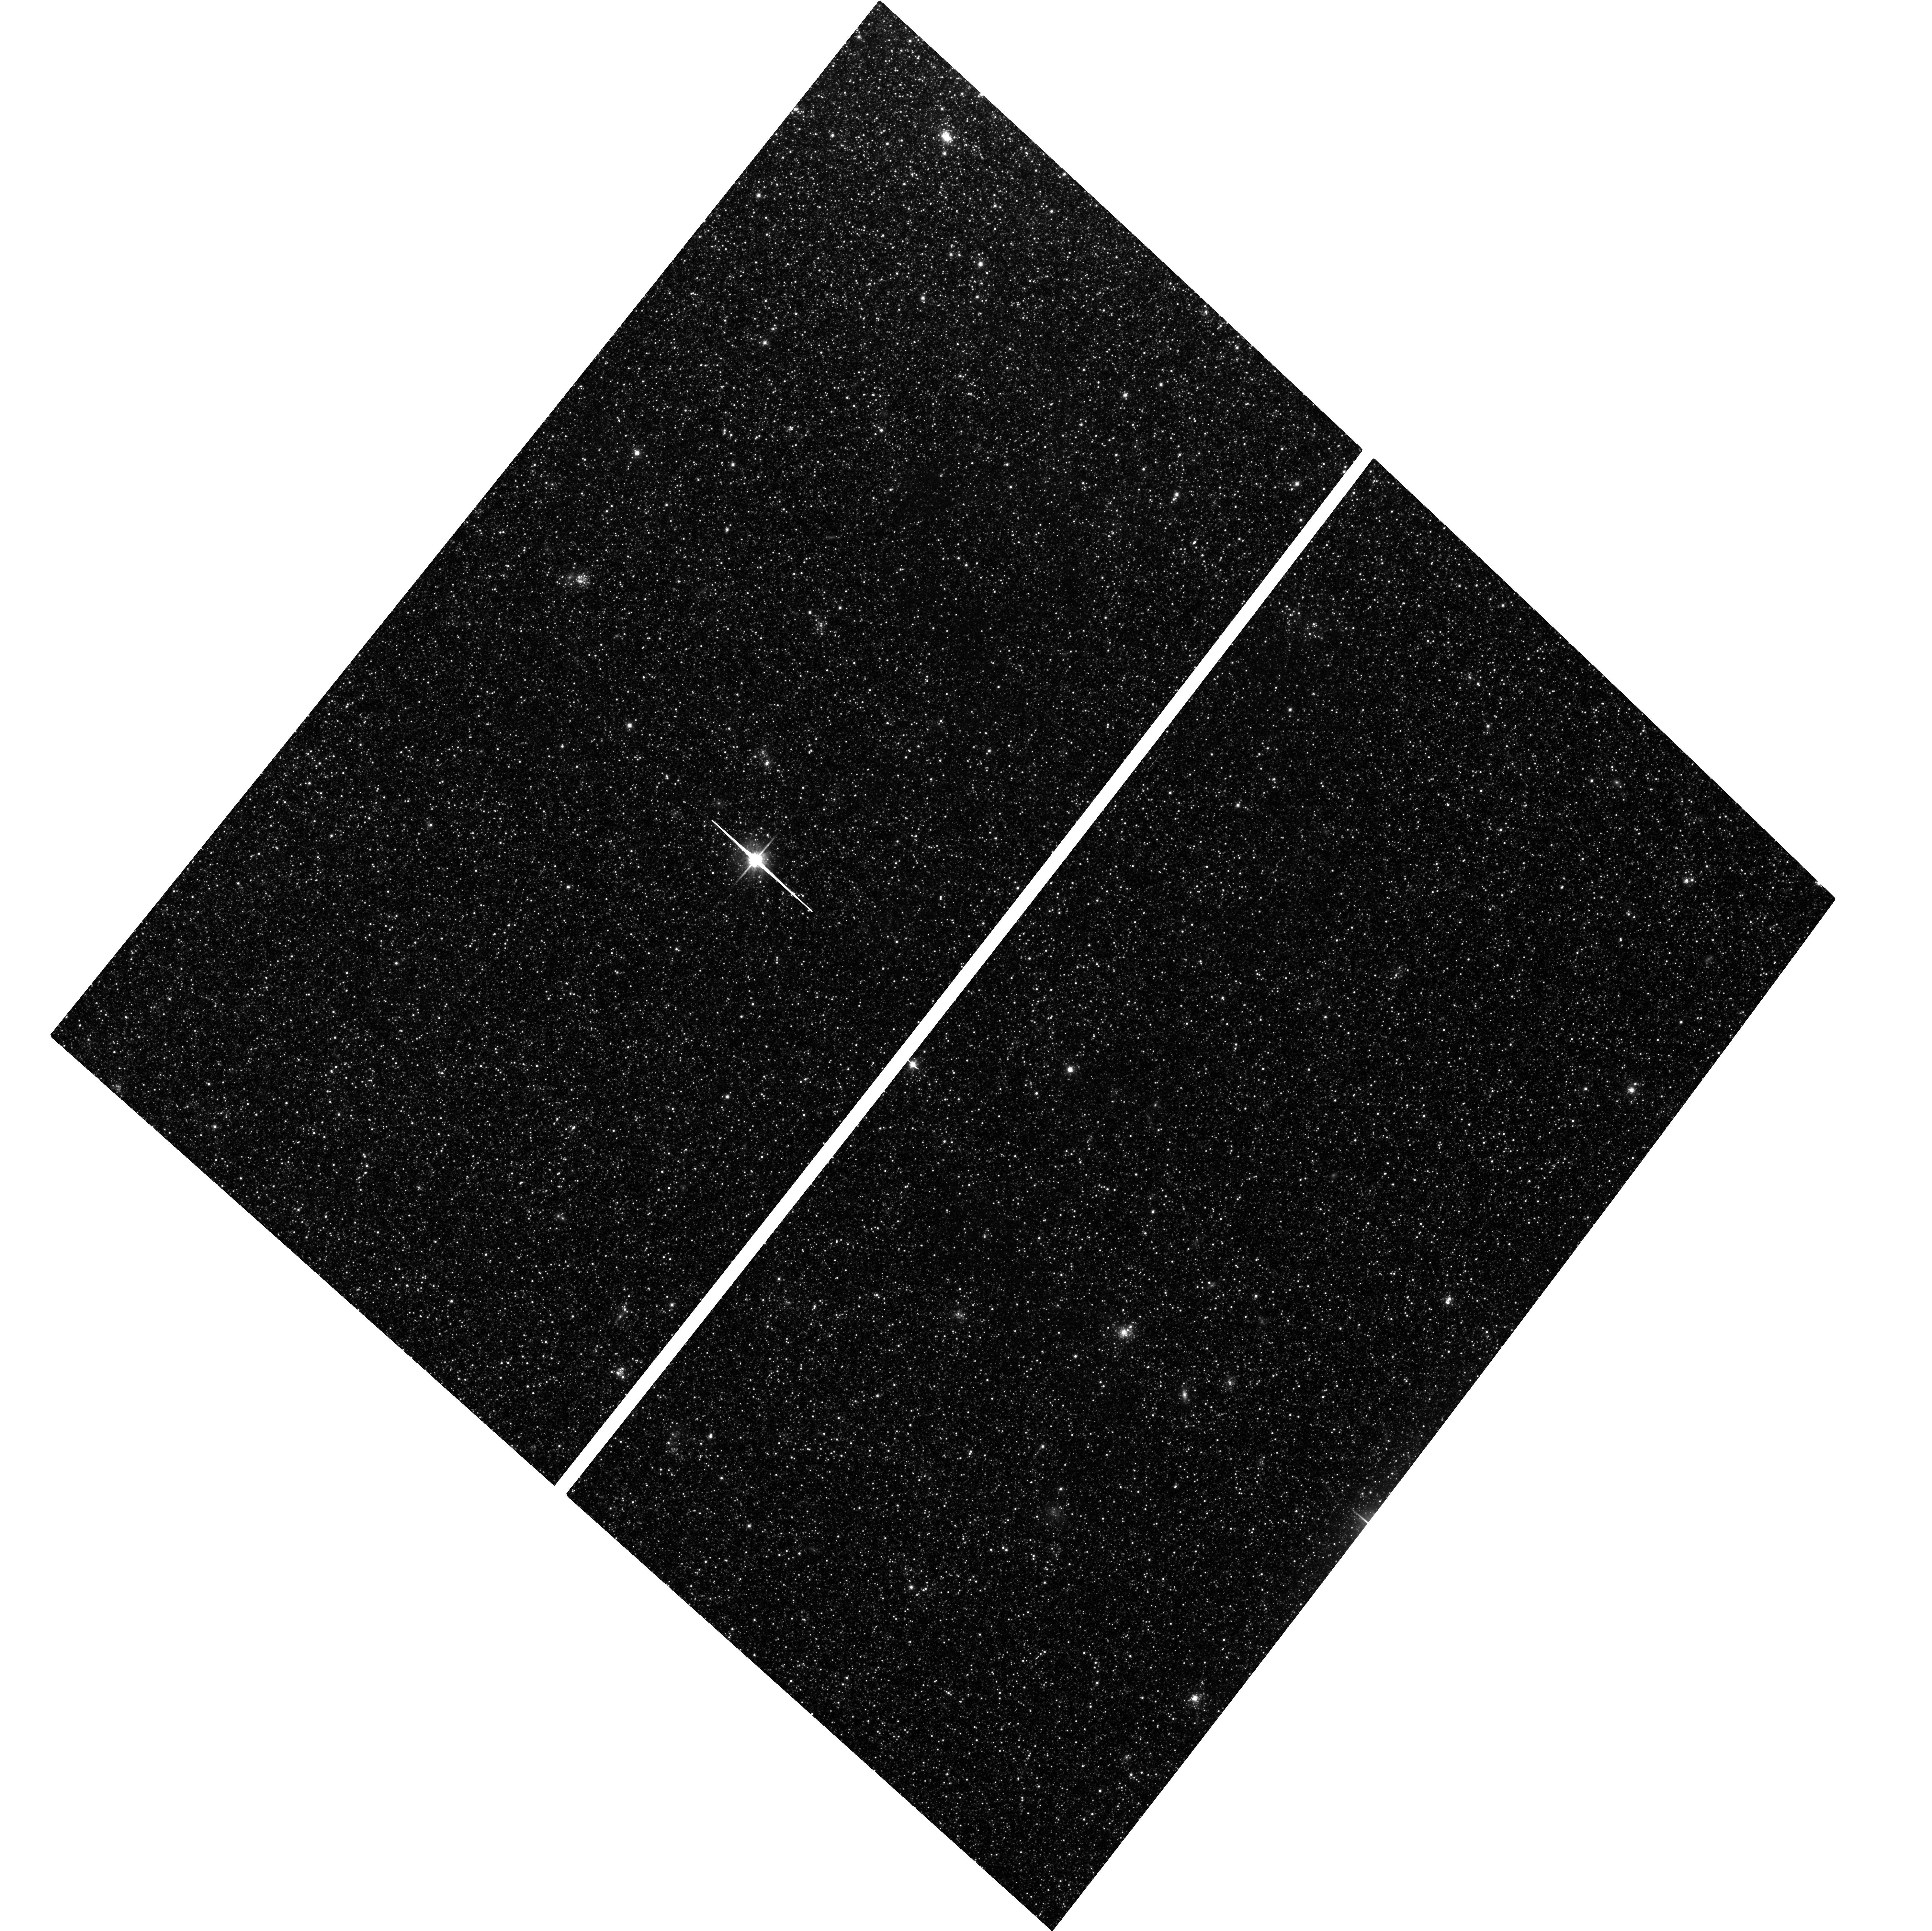
Target: M33-DISK2
Instrument: ACS/WFC
Filter: F814W
Exposure: 2.1 h
Observation ID: hst_16274_01_acs_wfc_f814w_je9t01

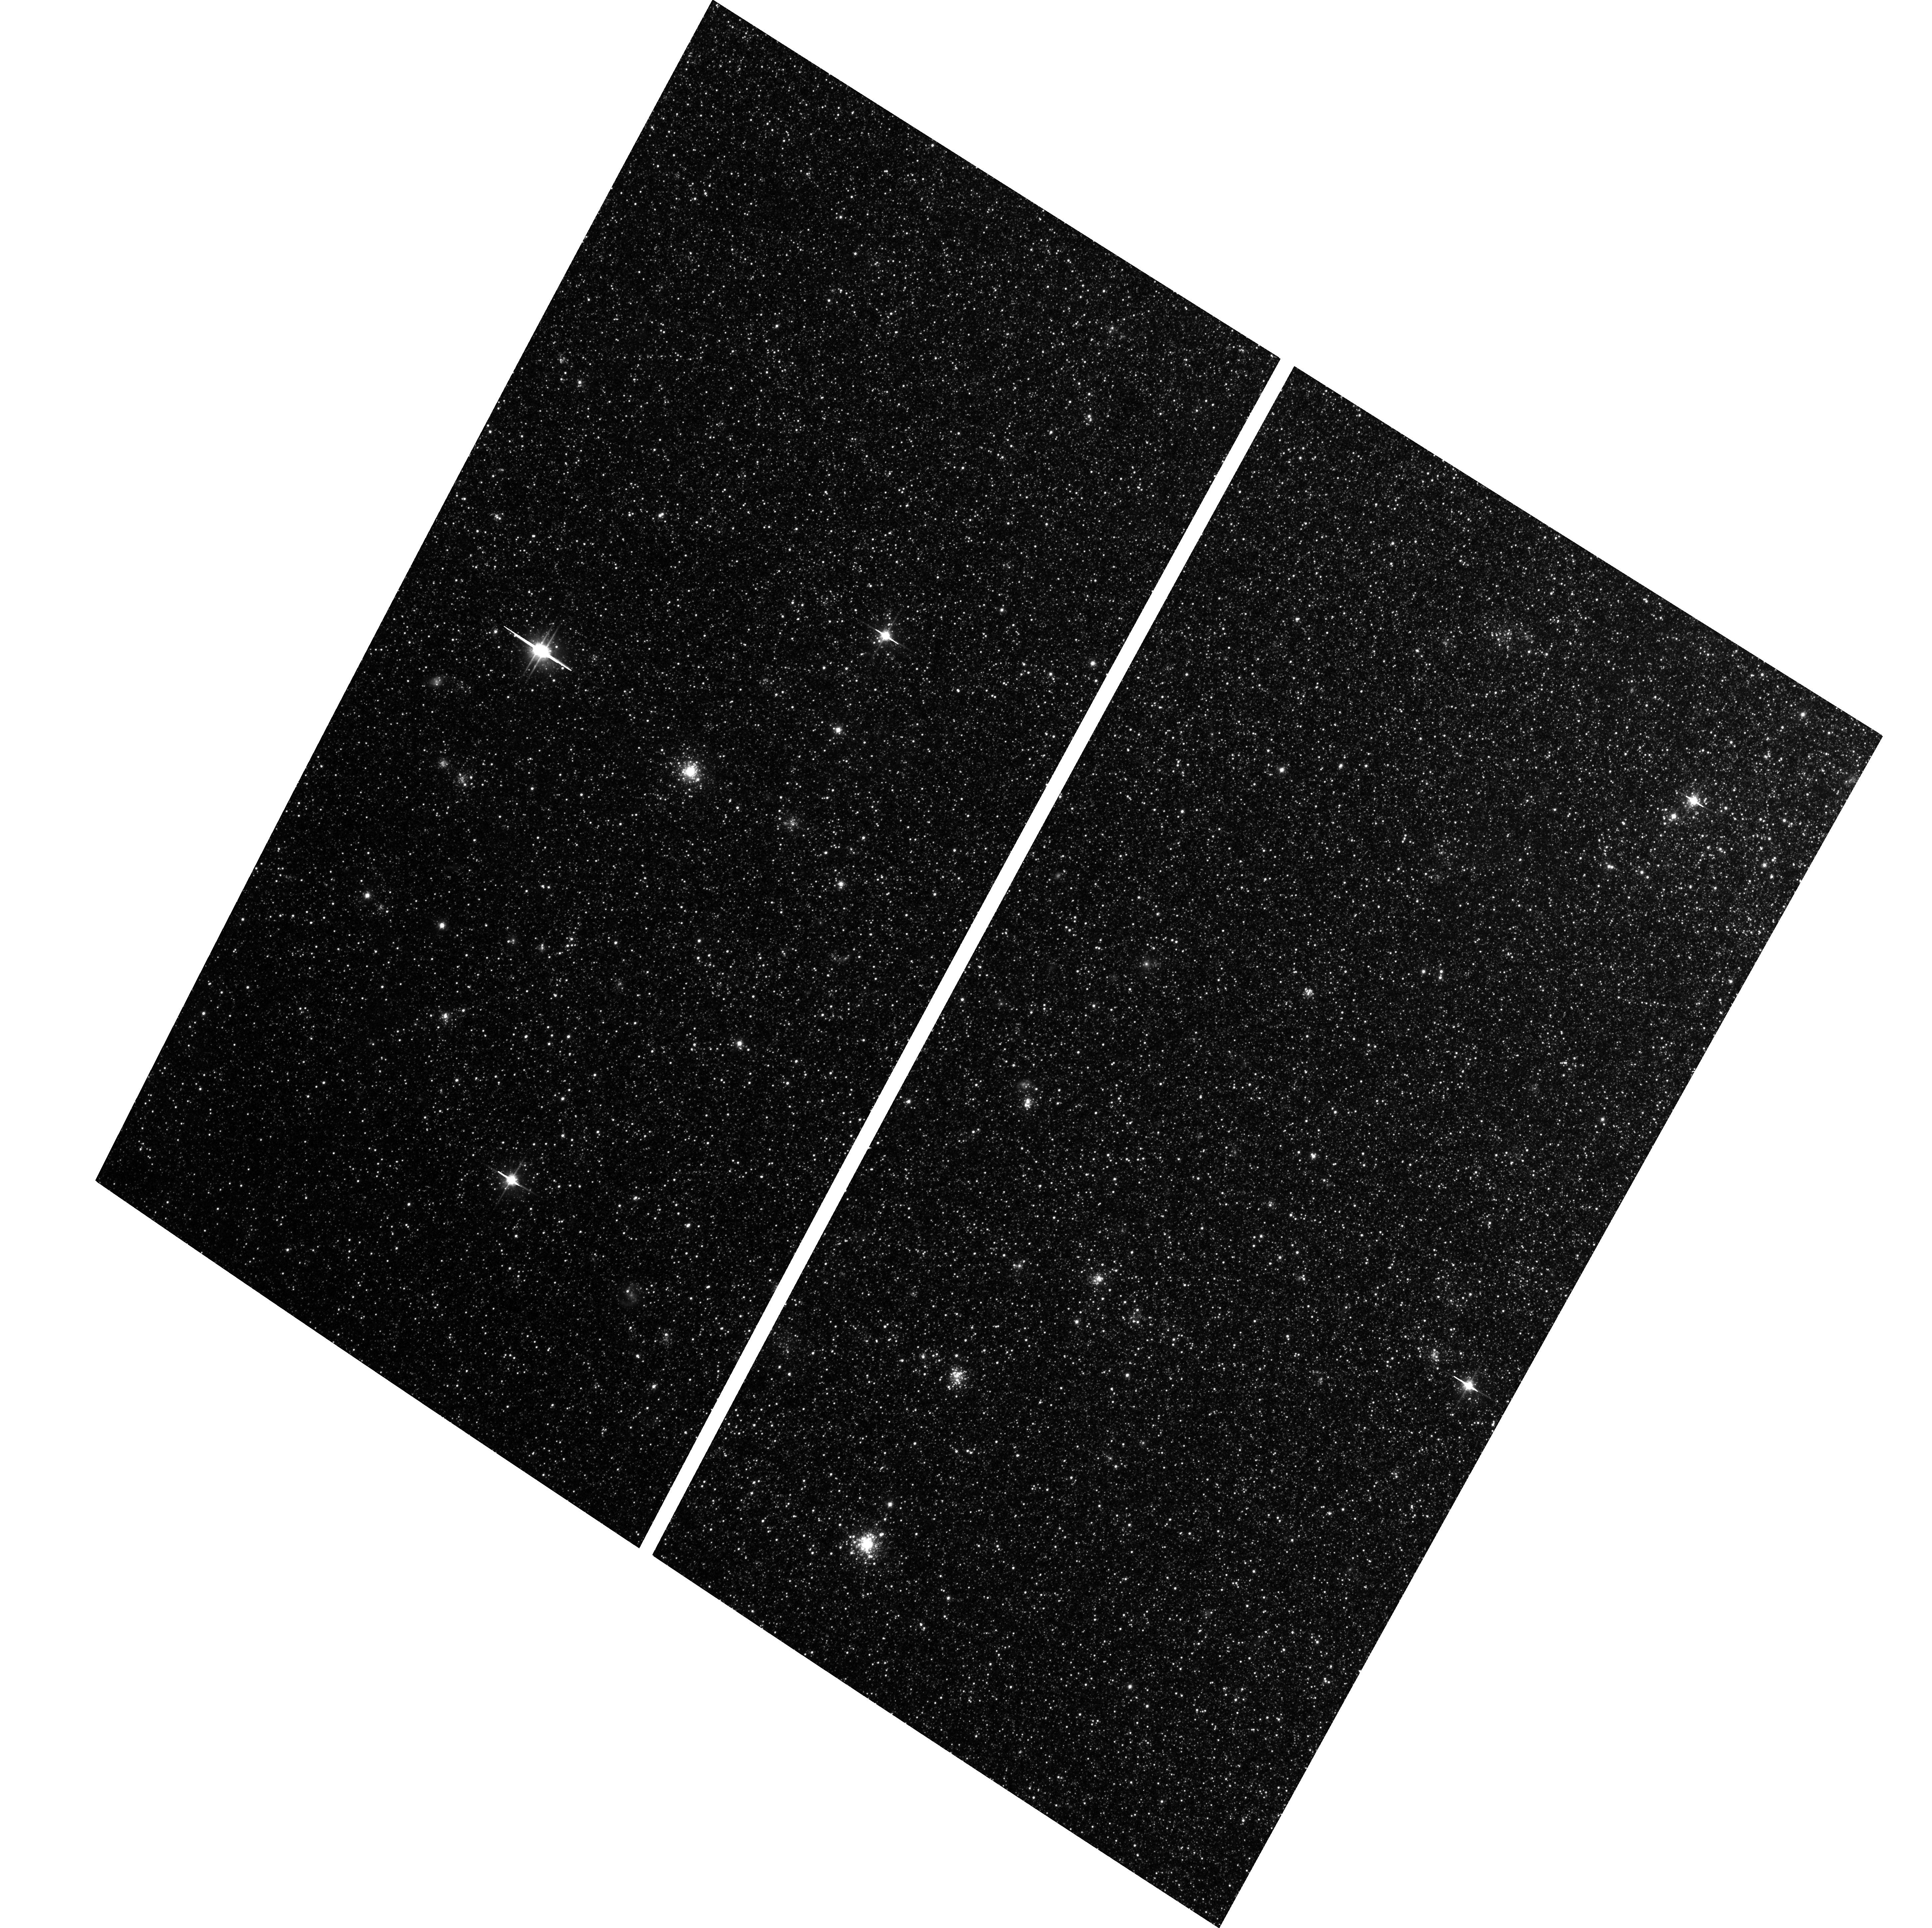
Target: M33-M9
Instrument: ACS/WFC
Filter: F814W
Exposure: 40 min
Observation ID: hst_16274_04_acs_wfc_f814w_je9t04

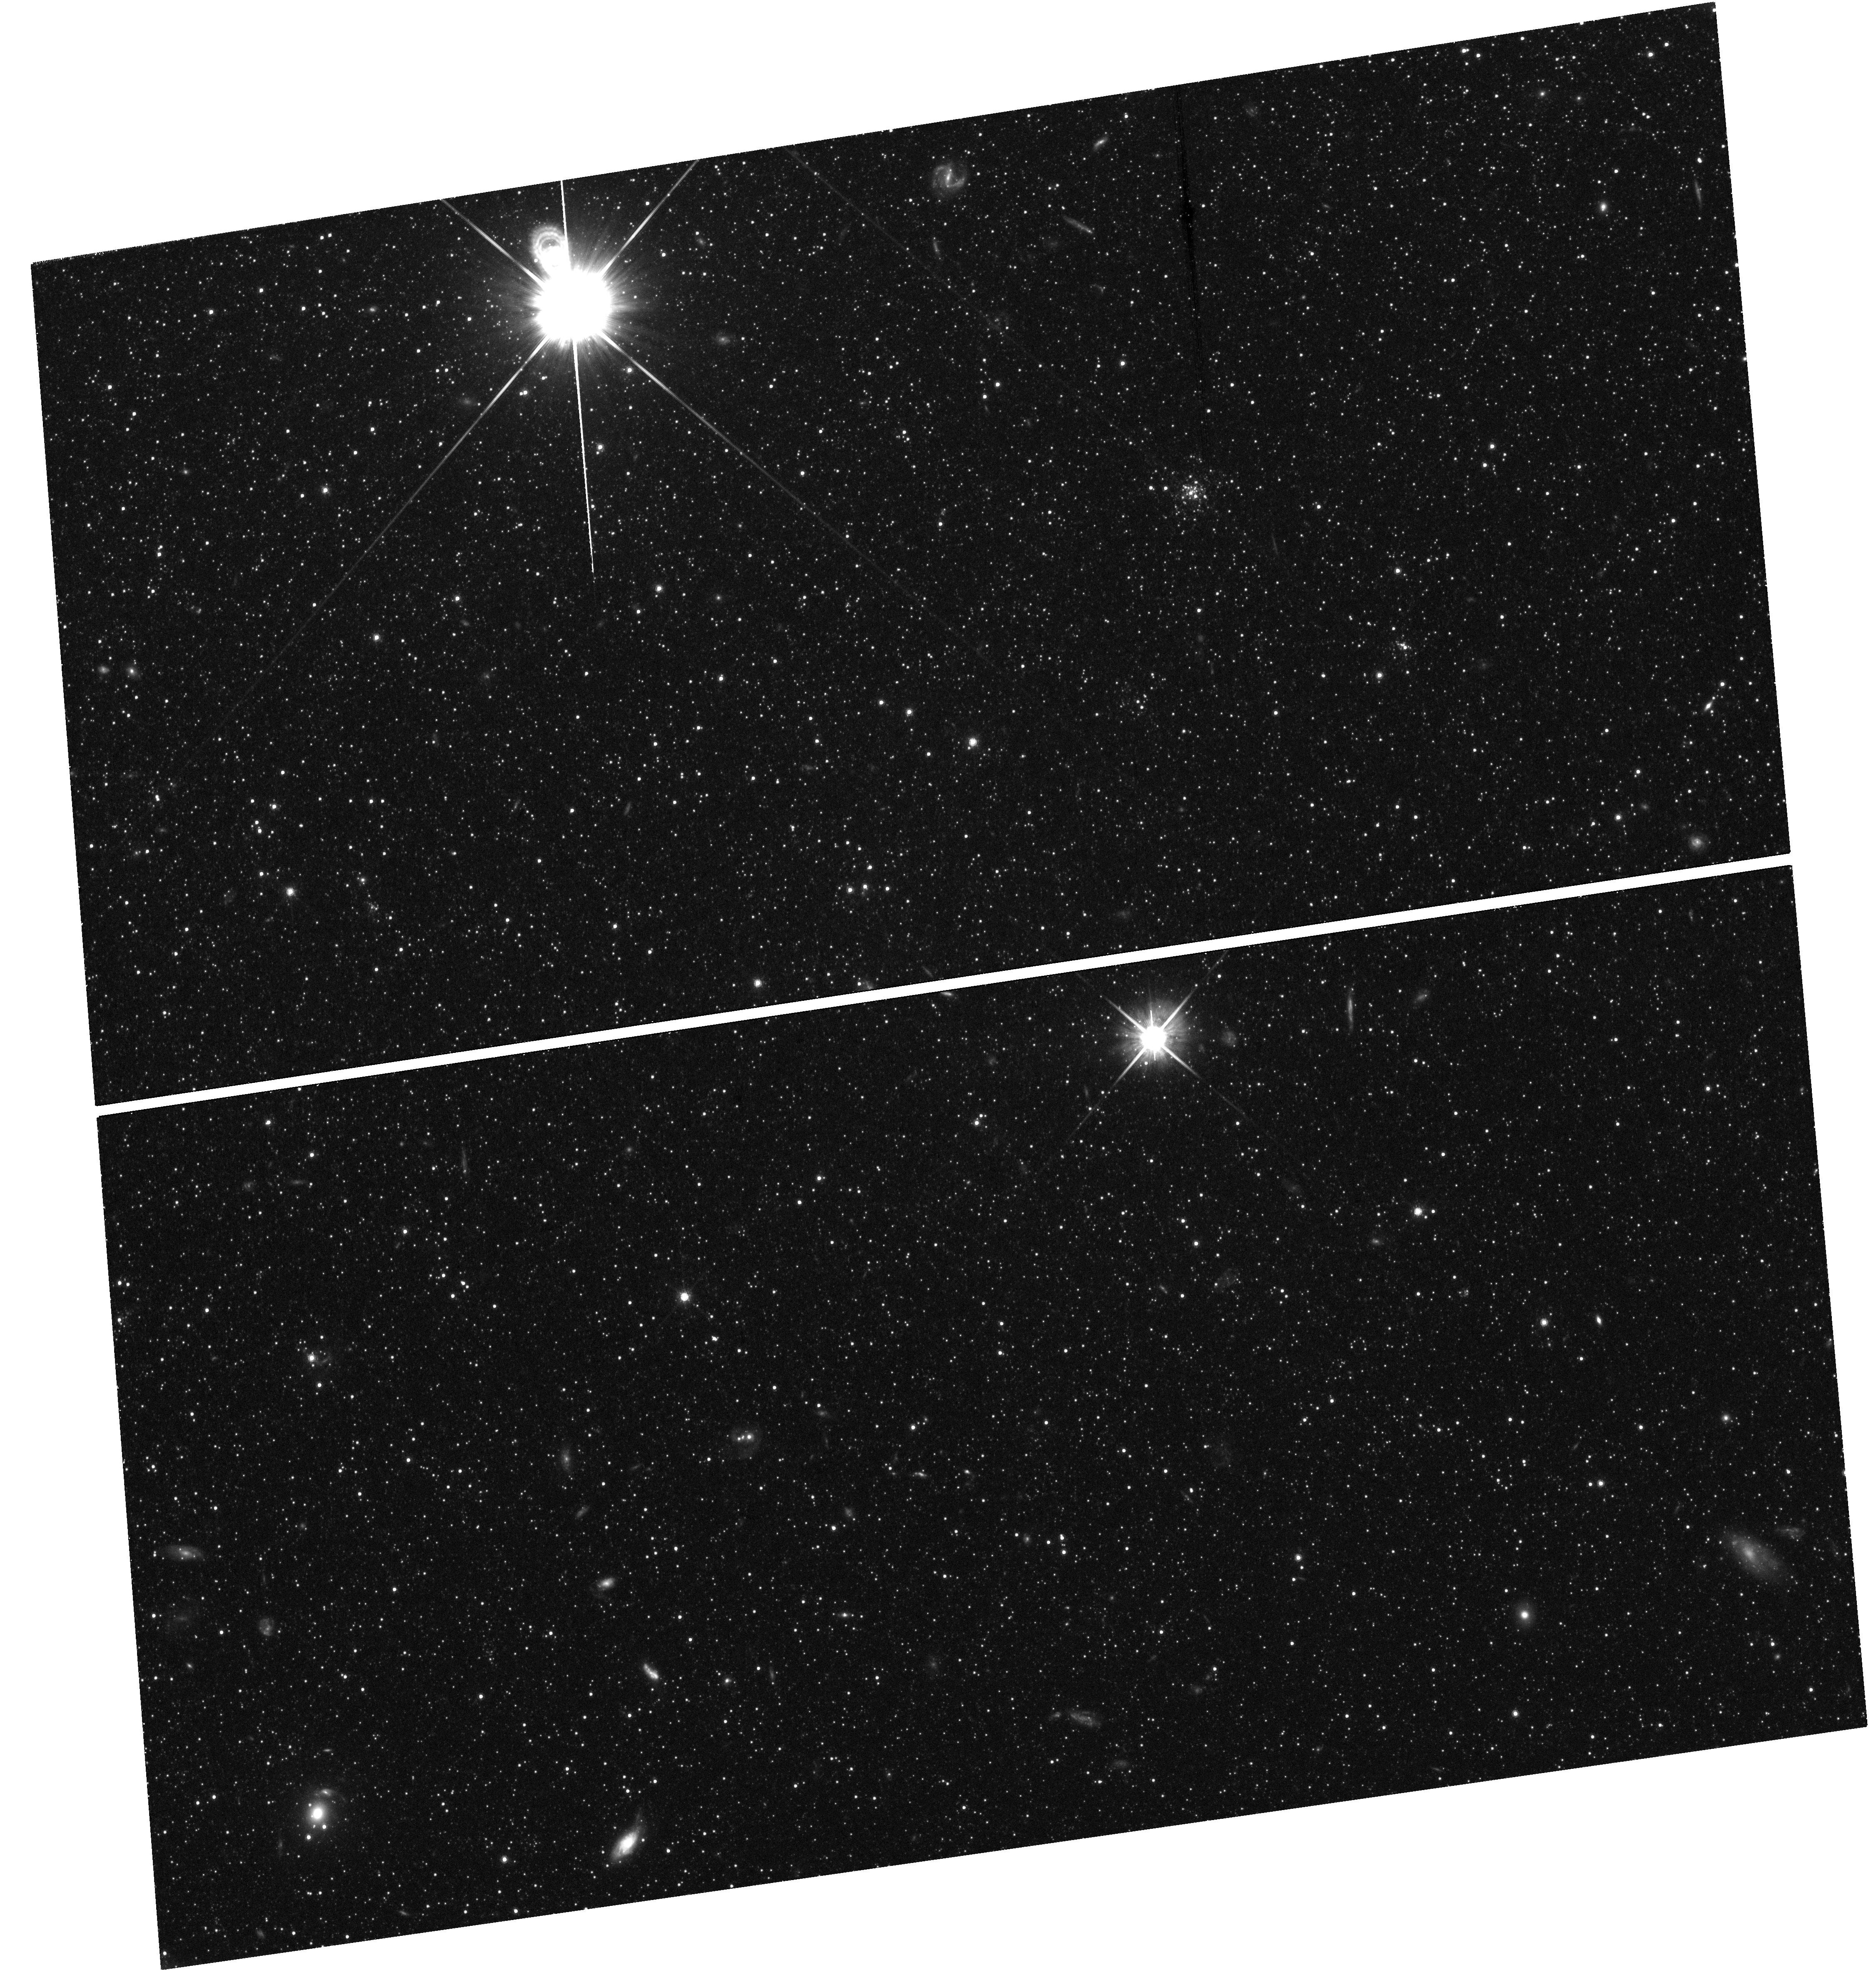
Target: field at RA 23.271°, Dec 30.150°
Instrument: WFC3/UVIS
Filter: F814W
Exposure: 2.1 h
Observation ID: hst_16274_03_wfc3_uvis_f814w_ie9t03

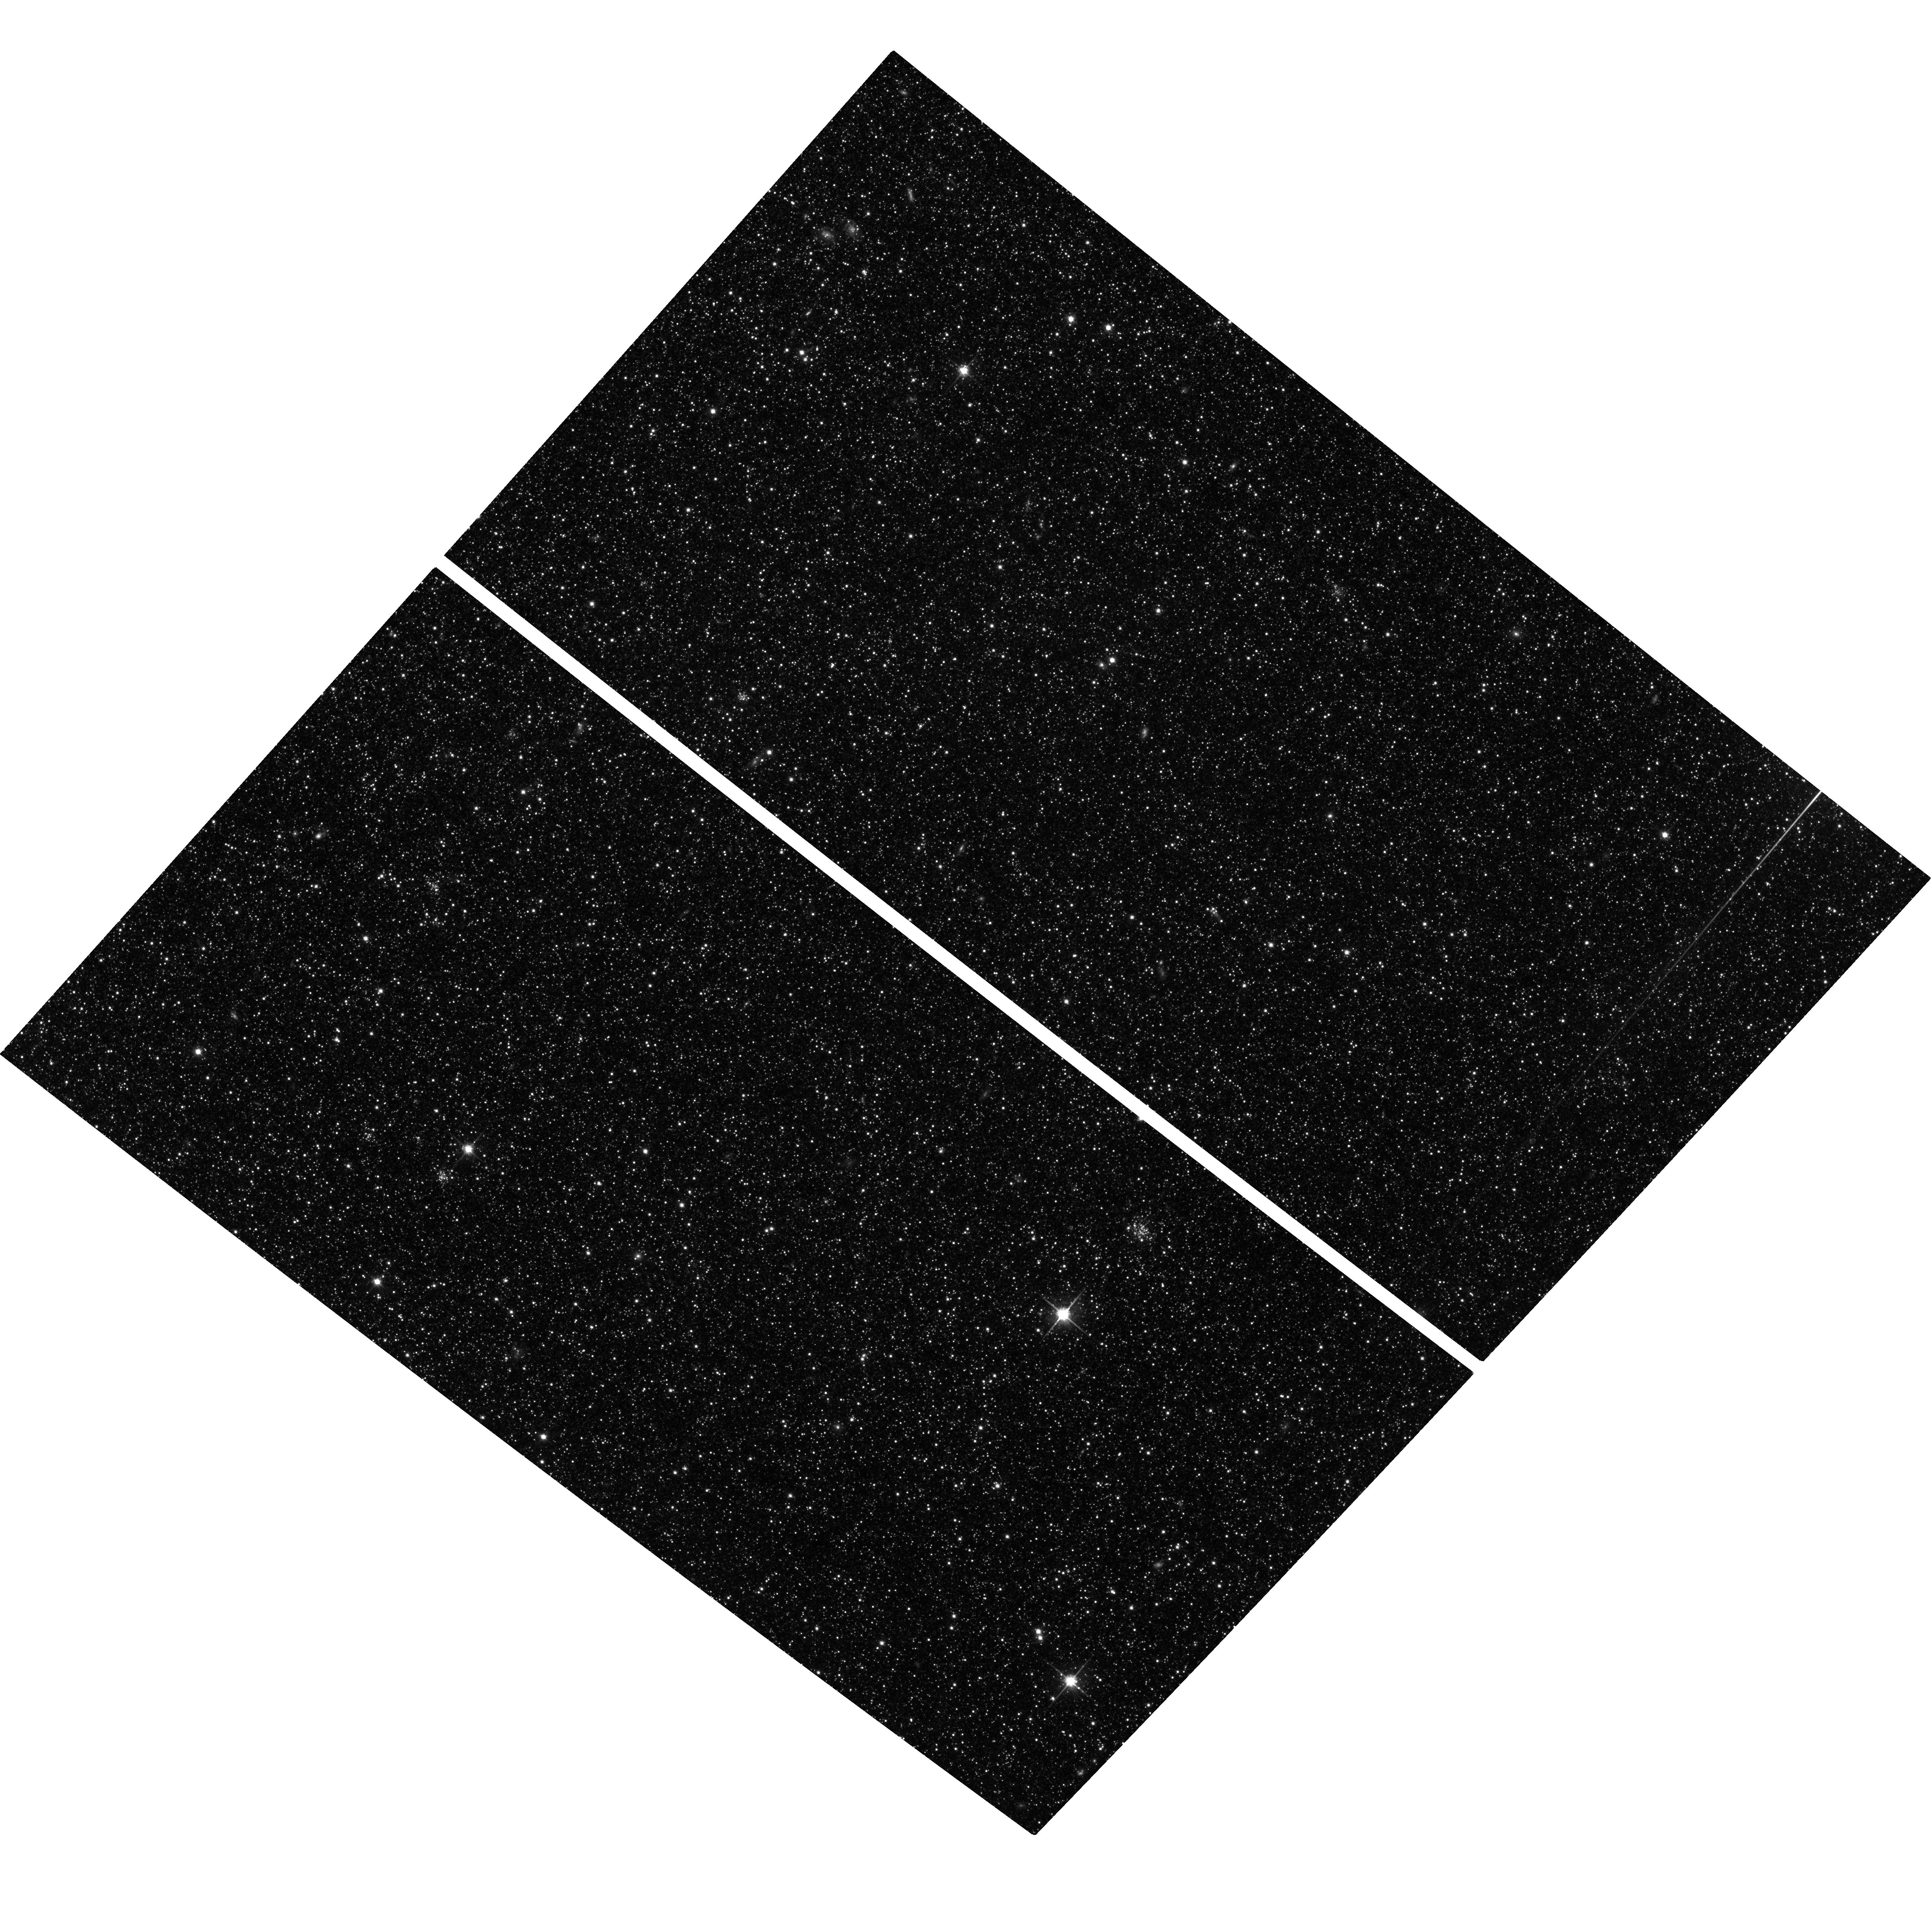
Target: M33-DISK4
Instrument: ACS/WFC
Filter: F814W
Exposure: 3.4 h
Observation ID: hst_16274_03_acs_wfc_f814w_je9t03

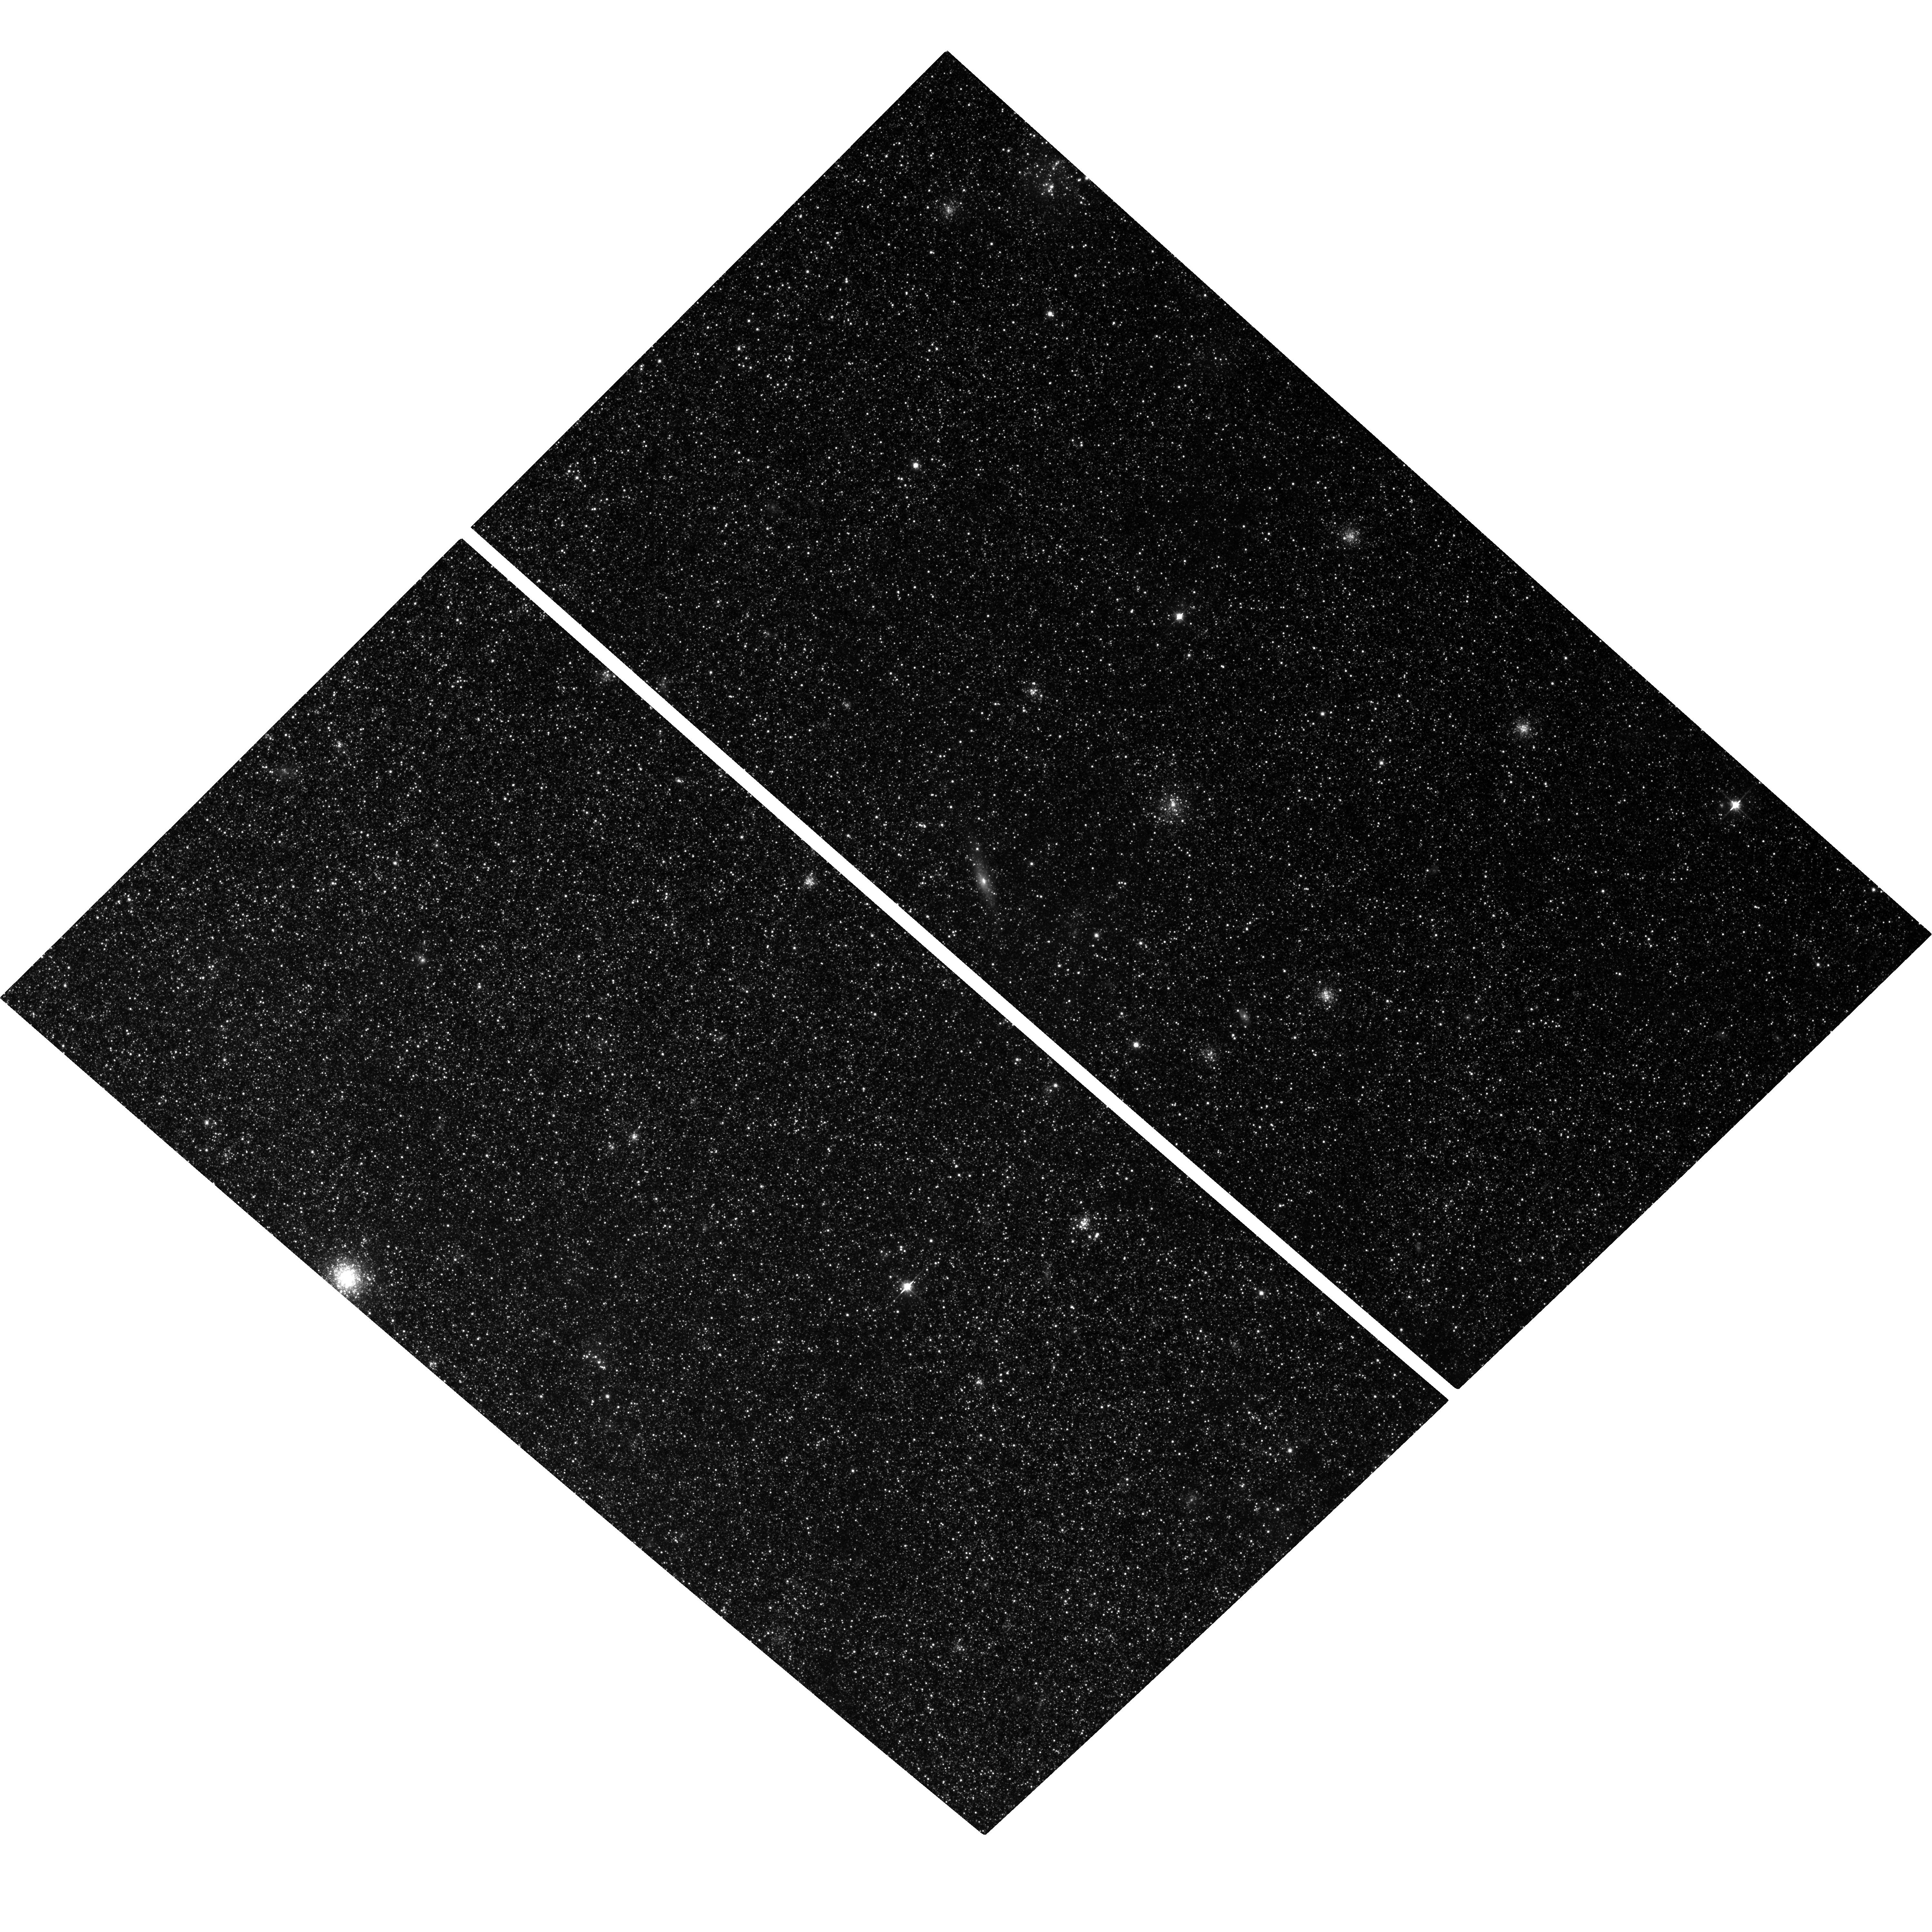
Target: M33-U49
Instrument: ACS/WFC
Filter: F814W
Exposure: 3.4 h
Observation ID: hst_16274_05_acs_wfc_f814w_je9t05

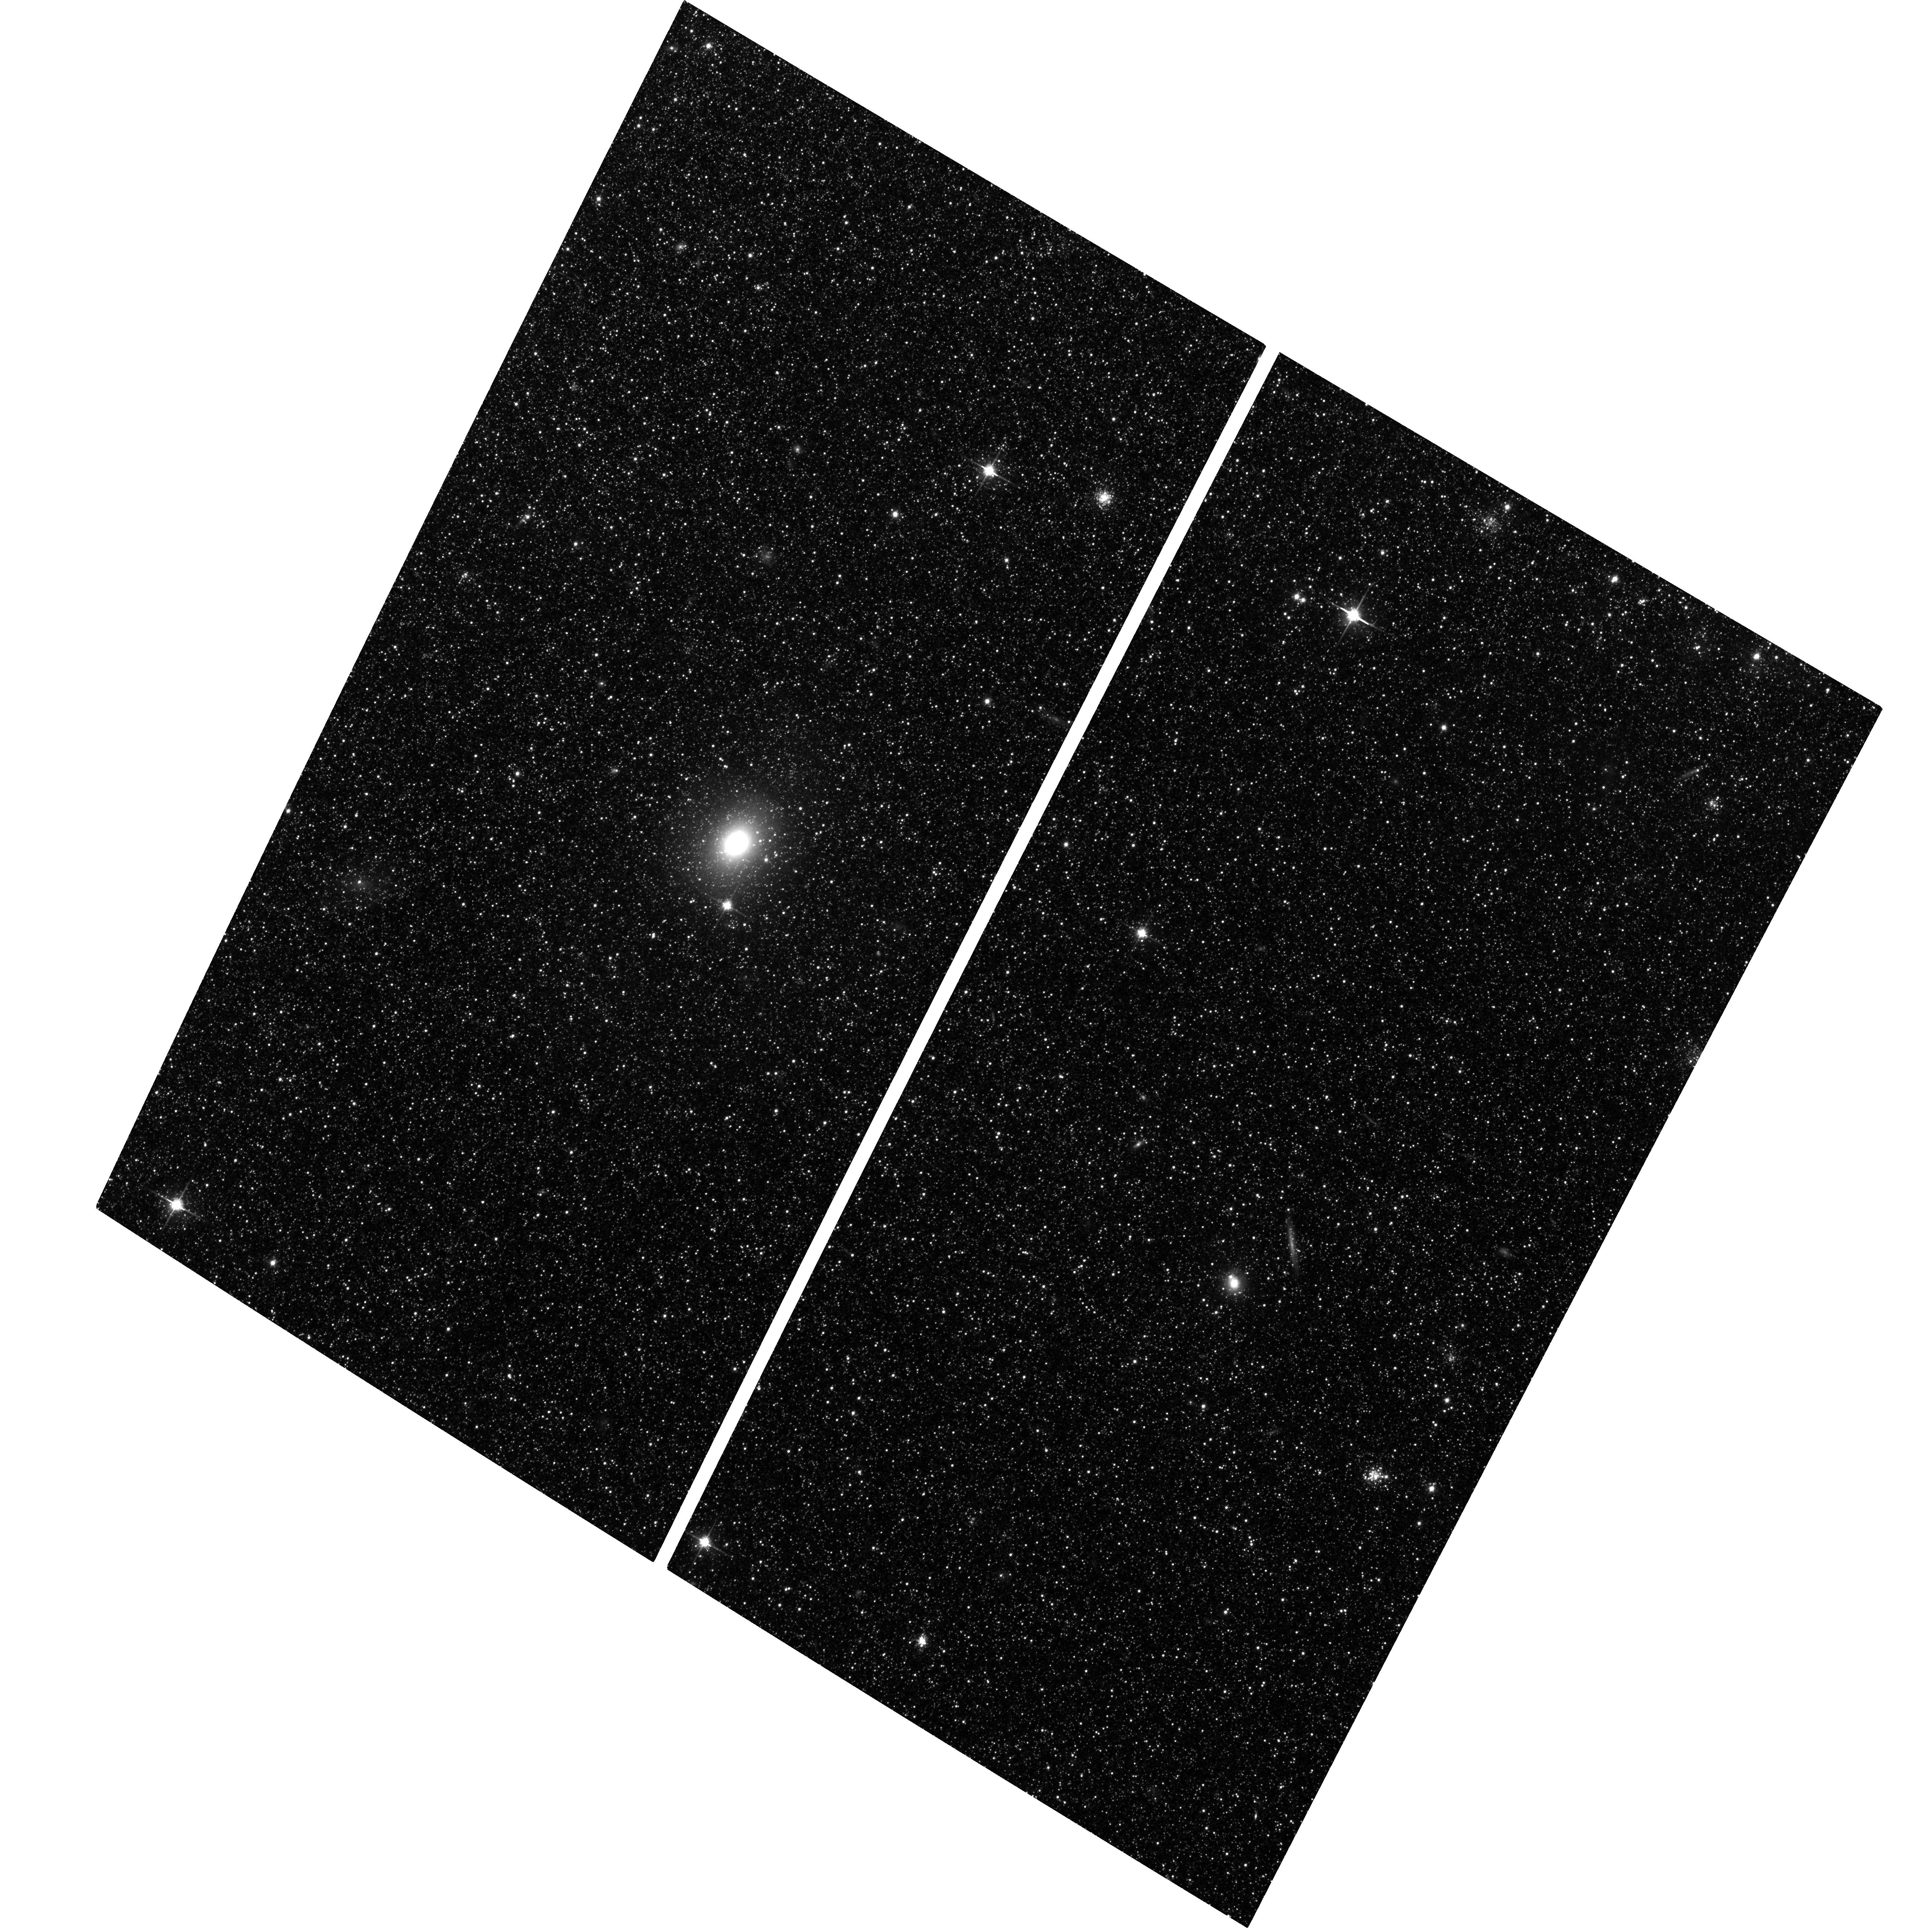
Target: M33-DISK3
Instrument: ACS/WFC
Filter: F814W
Exposure: 3.4 h
Observation ID: hst_16274_02_acs_wfc_f814w_je9t02

Resolved Proper Motions of M33 (PI: Sohn, Sangmo Tony)

As the only low-mass disk galaxy in the Local Group, M33 is one of the most important and best-studied galaxies on the sky. It is also one of the most confusing: since it is nearly bulgeless, it is unclear what makes it stable to formation of a strong bar. One stabilizing factor may be the existence of dynamically hot components such as a thick disk or halo, but these have long been controversial and hard to detect. Recent individual-star spectroscopy now gives clear evidence of a halo component, but its structural properties, its origin, and its dynamical effects are not yet clear. We propose to use proper motions with 16-year baselines to measure the kinematics of stars in five fields at the edge of the M33 disk. We will probe the relative rotational lag of the hotter components (the halo and a possible thick disk) versus the young, thin disk. We will measure the dispersions in the planar and vertical directions separately, using dispersions measured directly from proper motions as well as the correlation between the proper motions and LOS velocities from spectroscopy. We will check the halo for non-equilibrium flows indicating a possible origin in a recent merger. We will also provide an independent and more precise measurement of M33's center-of-mass proper motion. These observations are only feasible now because of the longevity of HST. They will yield a dataset completely unique in nature for any galaxy like M33, which will shed new light on the structure and dynamical history of this important galaxy.